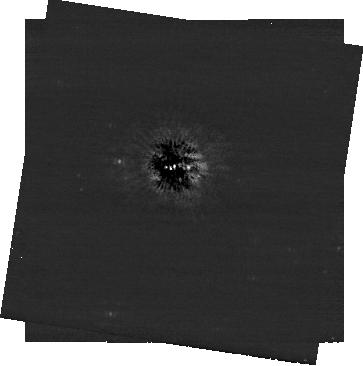
Target: ALTAIR. Instrument: NIRCAM/CORON. Filter: F444W+MASKRND. Exposure: 1.9 h. Observation ID: jw04534-c1002_t001_nircam_f444w-maskrnd-sub320a430r

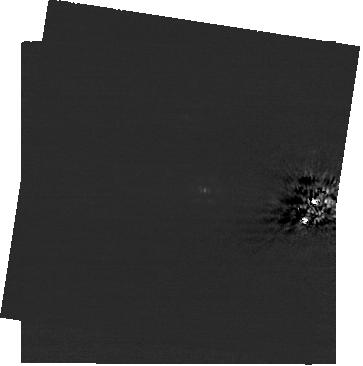
Target: ALTAIR. Instrument: NIRCAM/CORON. Filter: F200W+MASKRND. Exposure: 1.9 h. Observation ID: jw04534-c1002_t001_nircam_f200w-maskrnd-sub320a430r

Exoplanet search around Altair (PI: Beichman, Charles A.)

Coronagraphic imaging of Altair to directly image orbiting planets. The proximity of Altair (just 5 pc away) enables detection of planets at just a few AU orbital separation, while its young age (100 Myr) results in relatively low-mass detection limits for cooling self-luminous exoplanets. NIRCam coronagraphic observations will be sensitive to Jupiter-mass planets at 5 AU and Saturn-mass planets outside of 10 AU - two of the Solar System's planets would be detectable if they were around Altair!